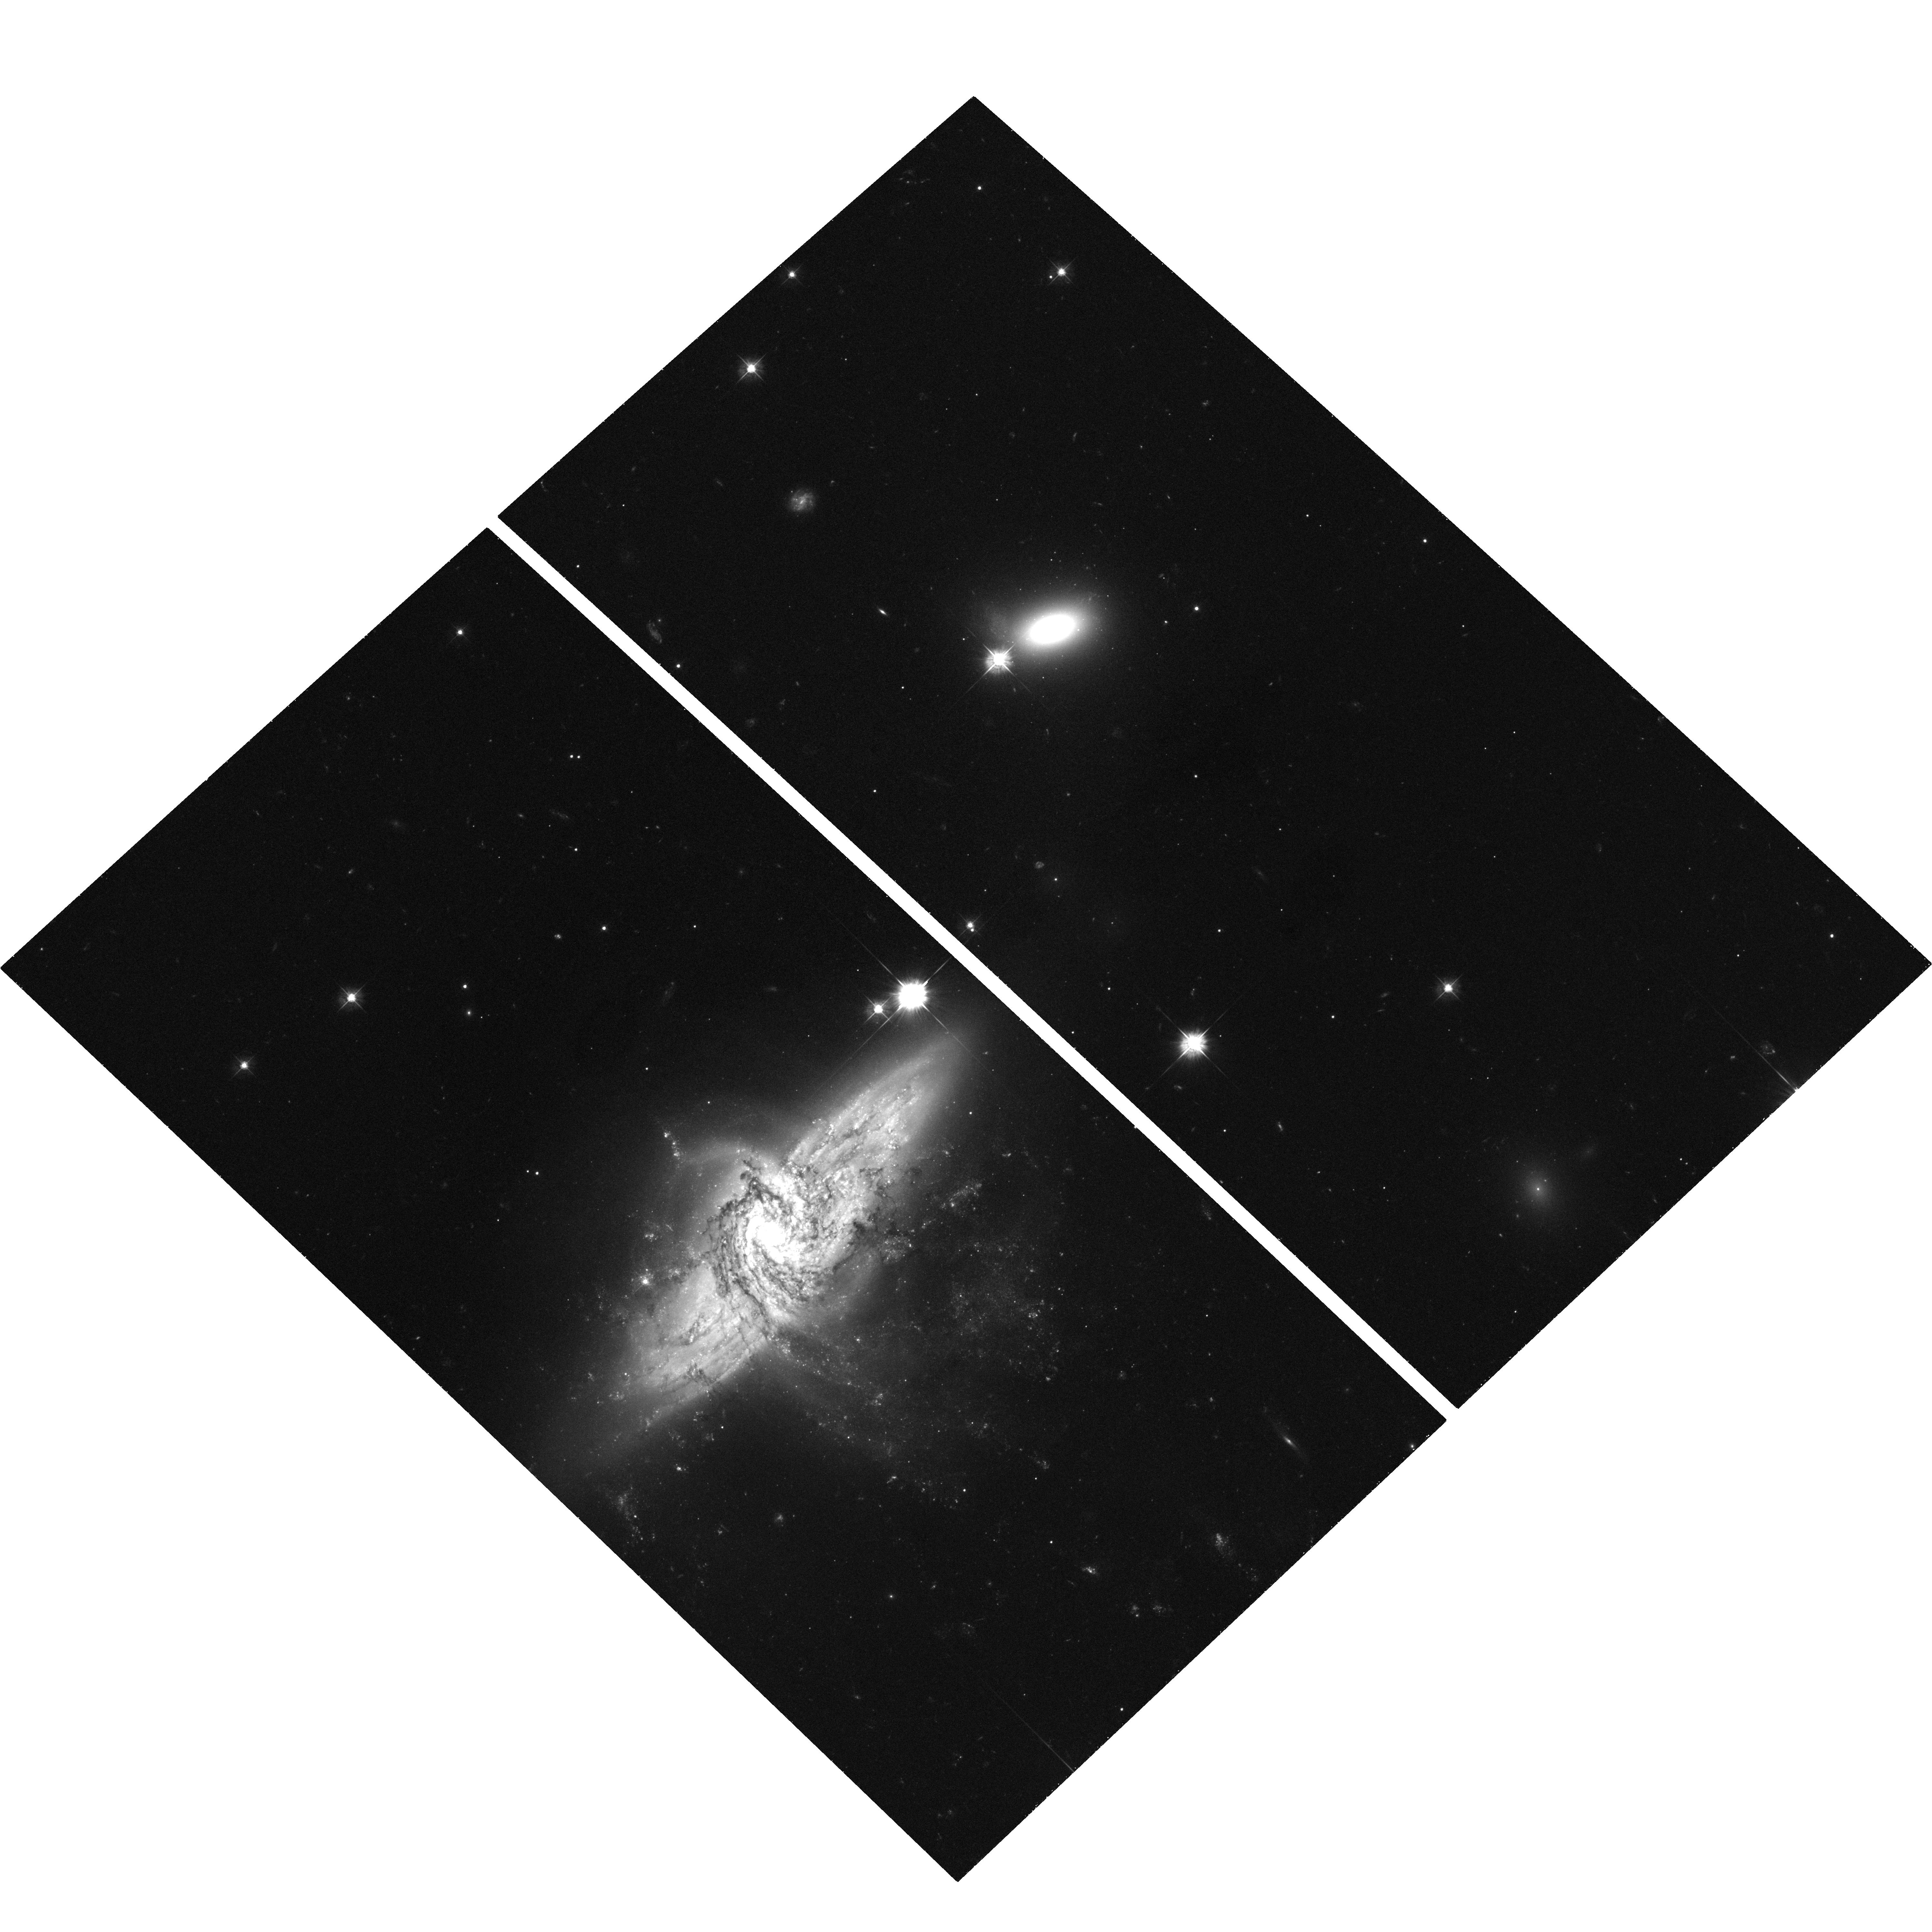
Target: NGC3314-UPLEFT
Instrument: ACS/WFC
Filter: F475W
Exposure: 35 min
Observation ID: hst_9977_08_acs_wfc_f475w_j8nr08

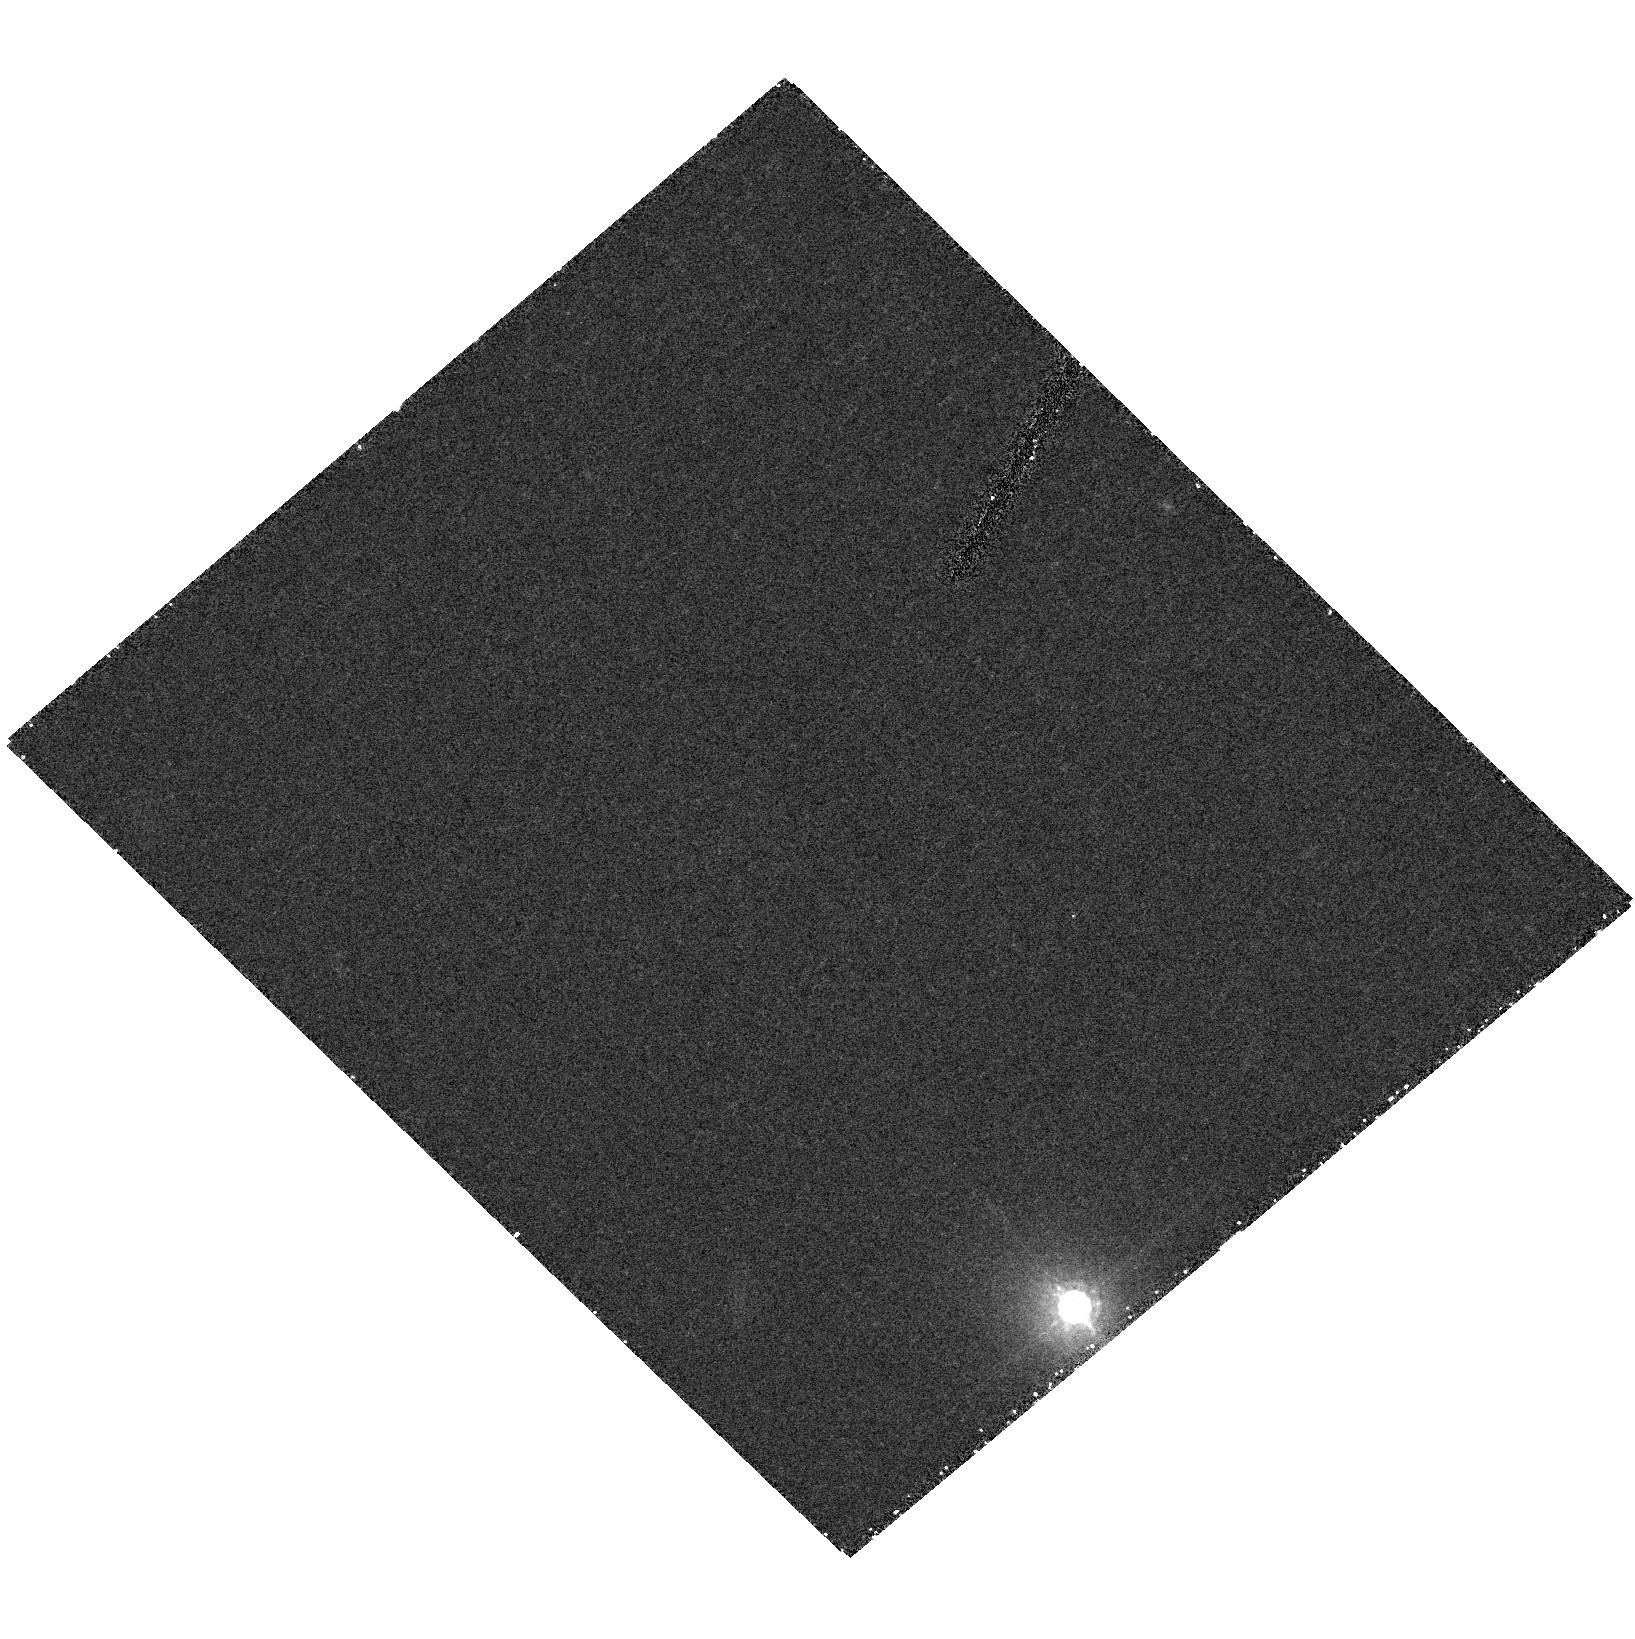
Target: field at RA 159.306°, Dec -27.682°
Instrument: ACS/HRC
Filter: F850LP
Exposure: 28 min
Observation ID: hst_9977_01_acs_hrc_f850lp_j8nr01

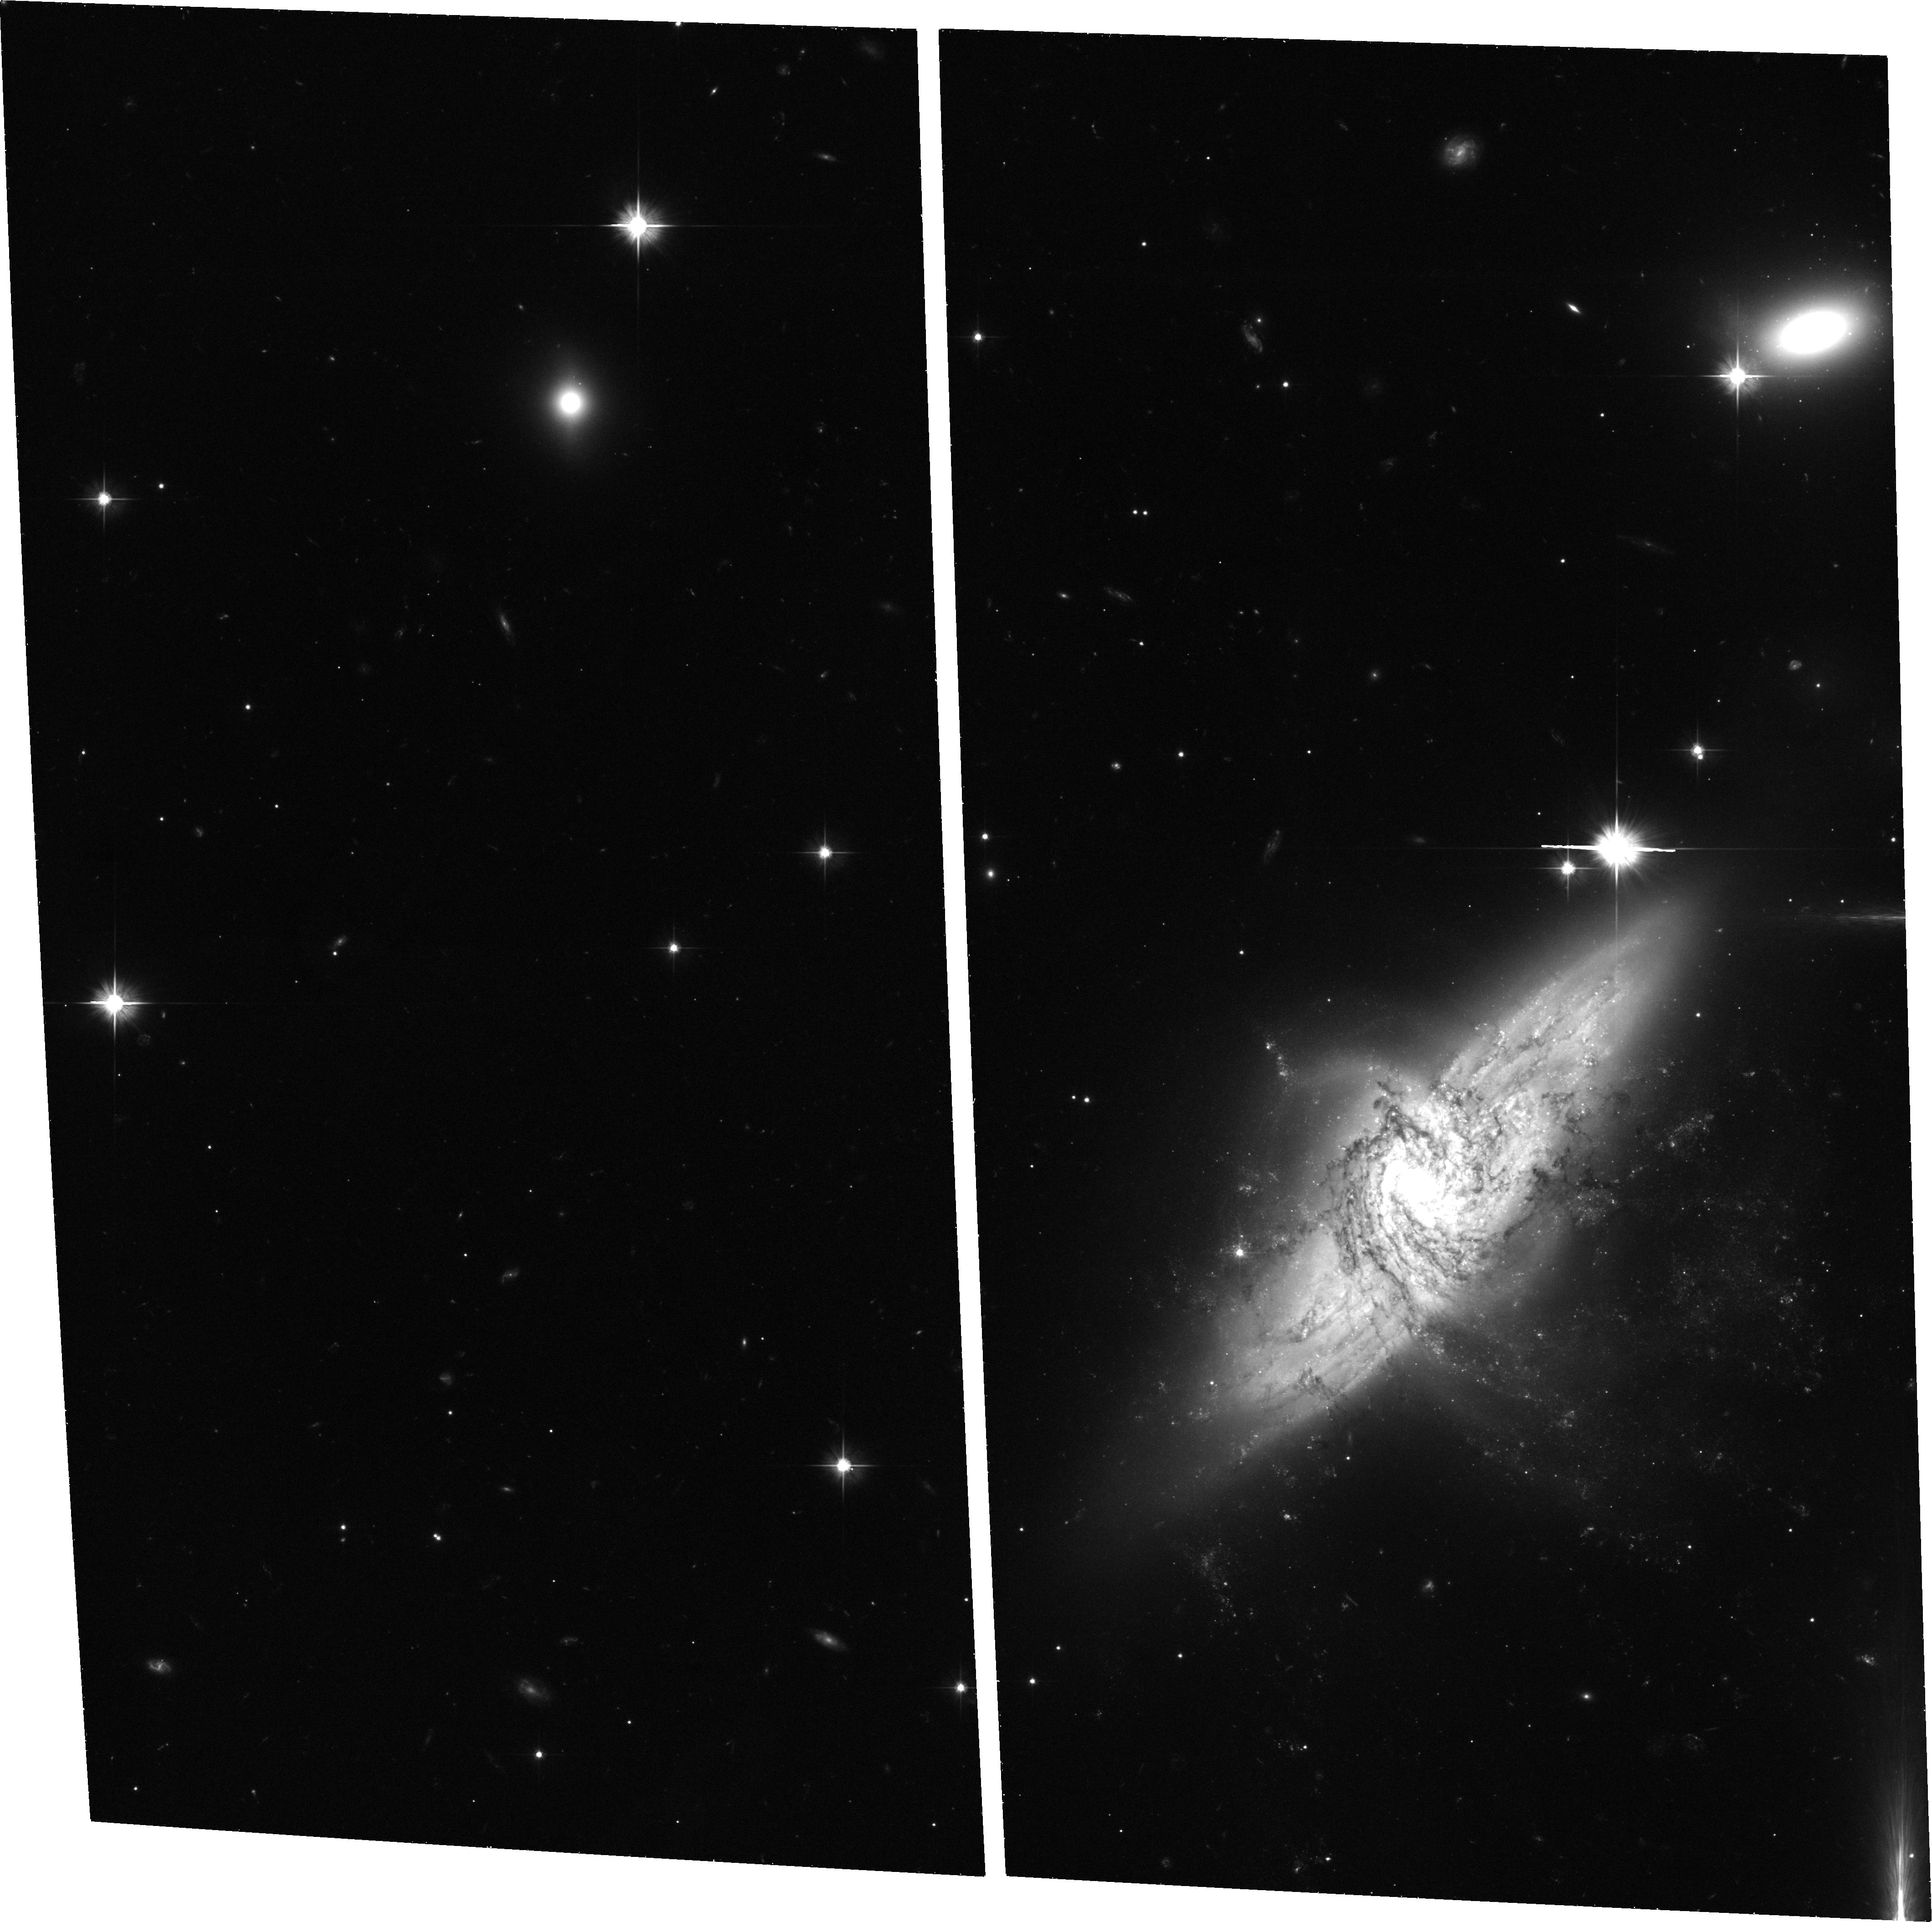
Target: NGC3314-UP
Instrument: ACS/WFC
Filter: F606W
Exposure: 36 min
Observation ID: hst_9977_15_acs_wfc_f606w_j8nr15

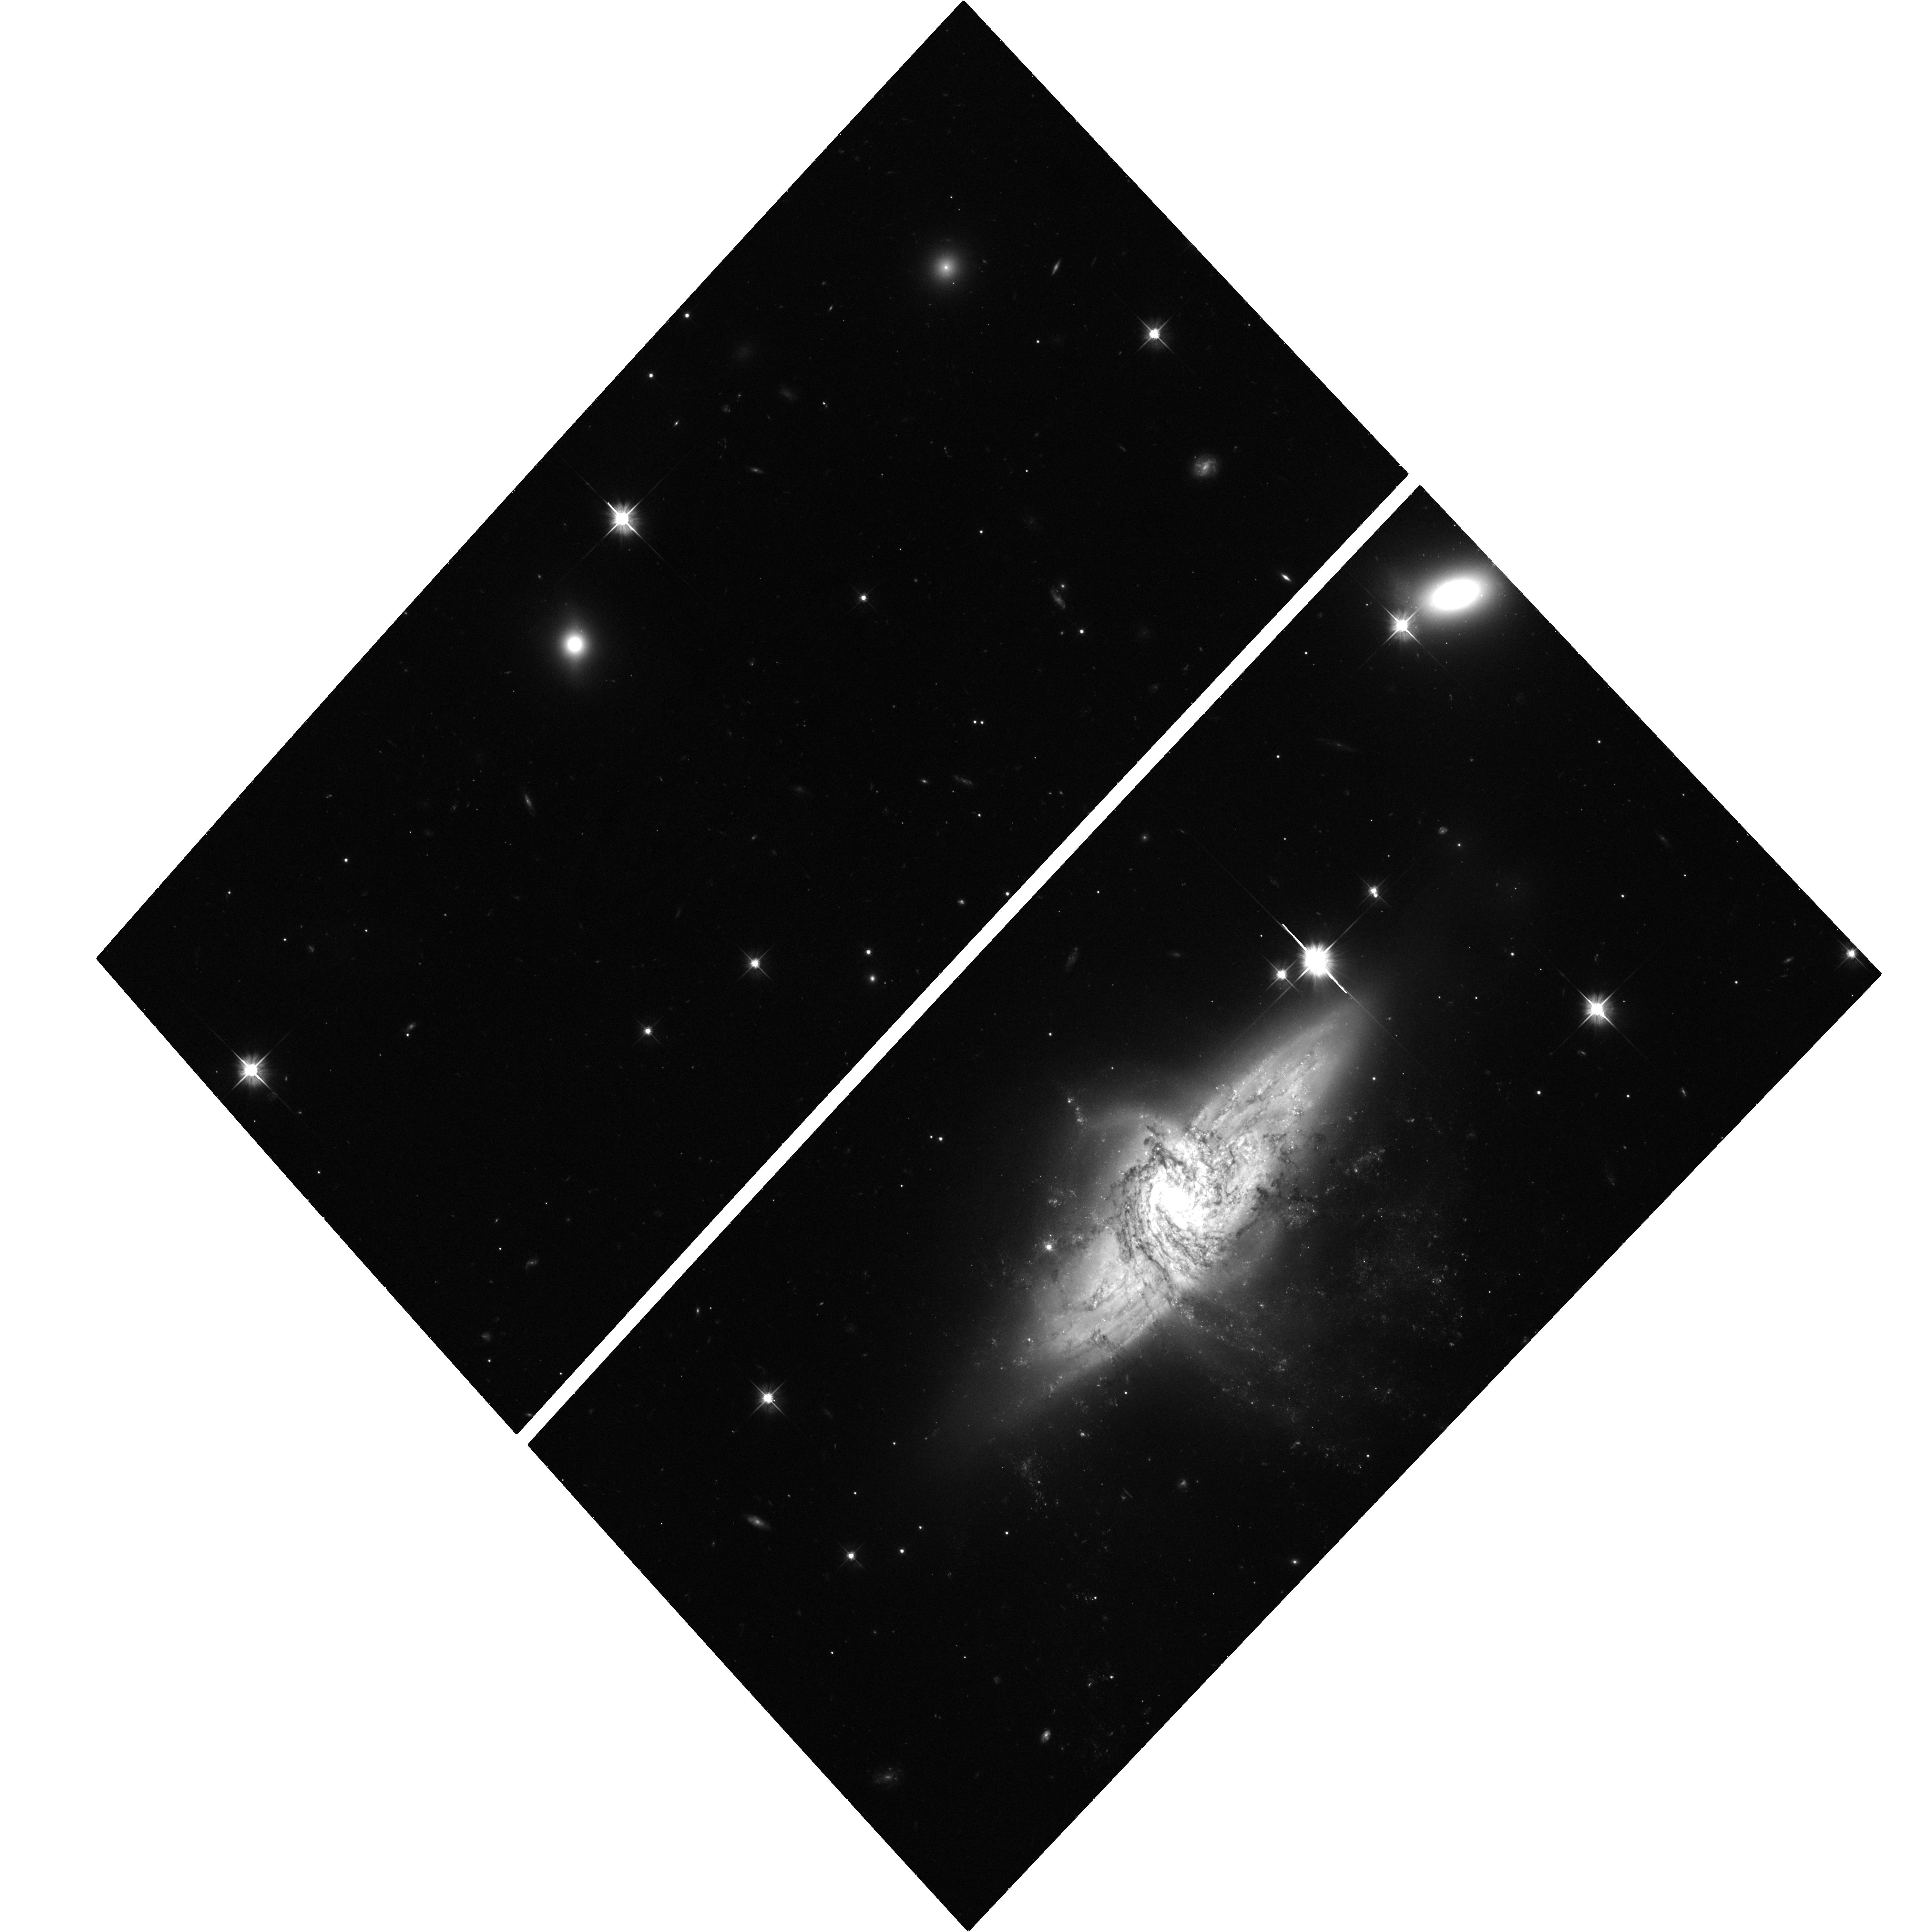
Target: NGC3314
Instrument: ACS/WFC
Filter: F606W
Exposure: 36 min
Observation ID: hst_9977_13_acs_wfc_f606w_j8nr13

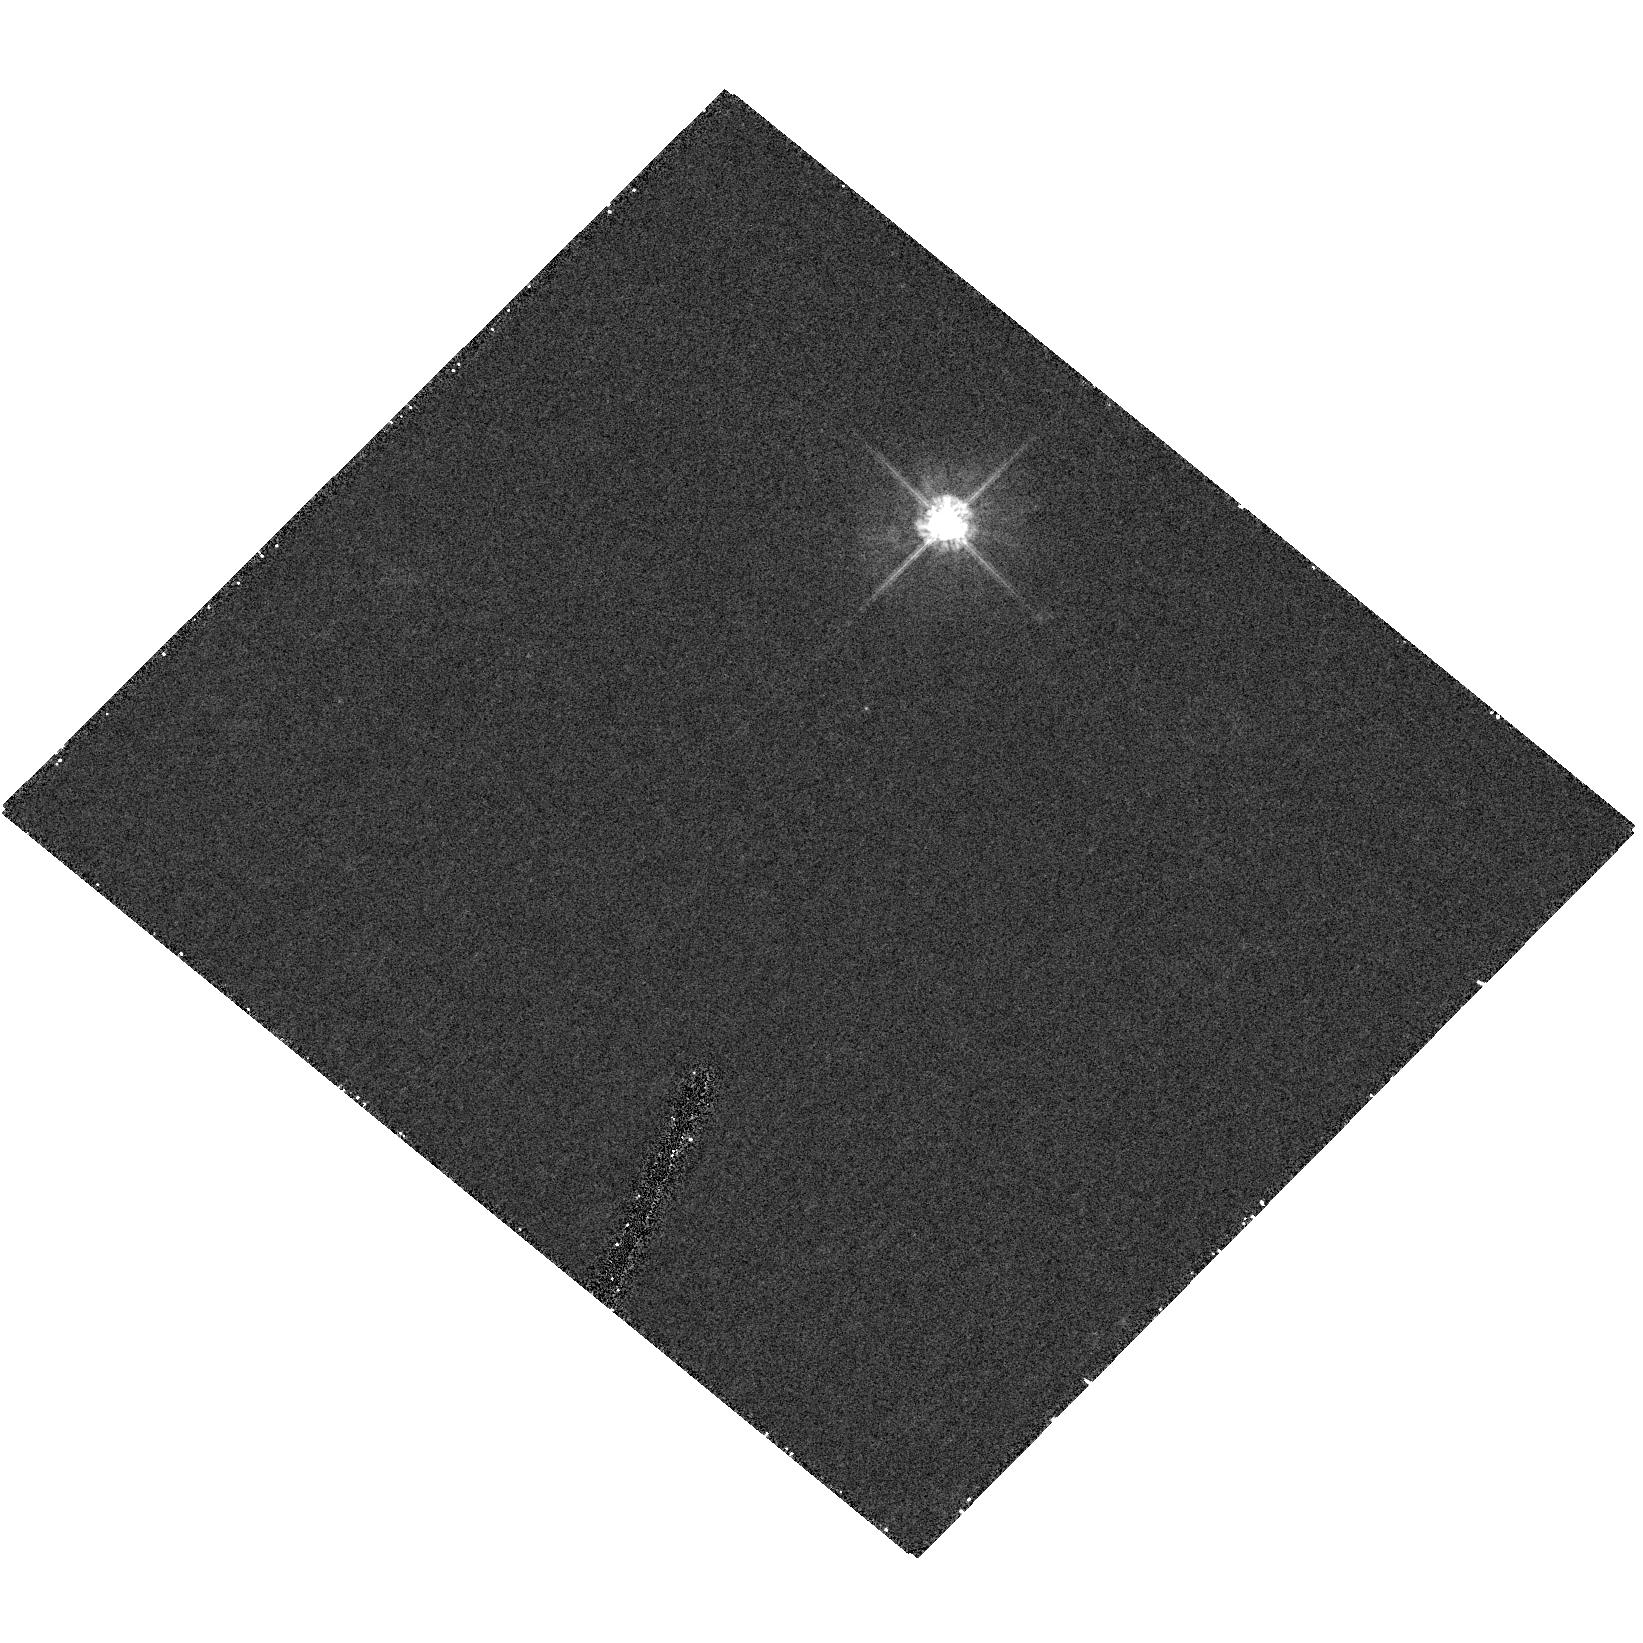
Target: field at RA 159.306°, Dec -27.682°
Instrument: ACS/HRC
Filter: F555W
Exposure: 29 min
Observation ID: hst_9977_07_acs_hrc_f555w_j8nr07

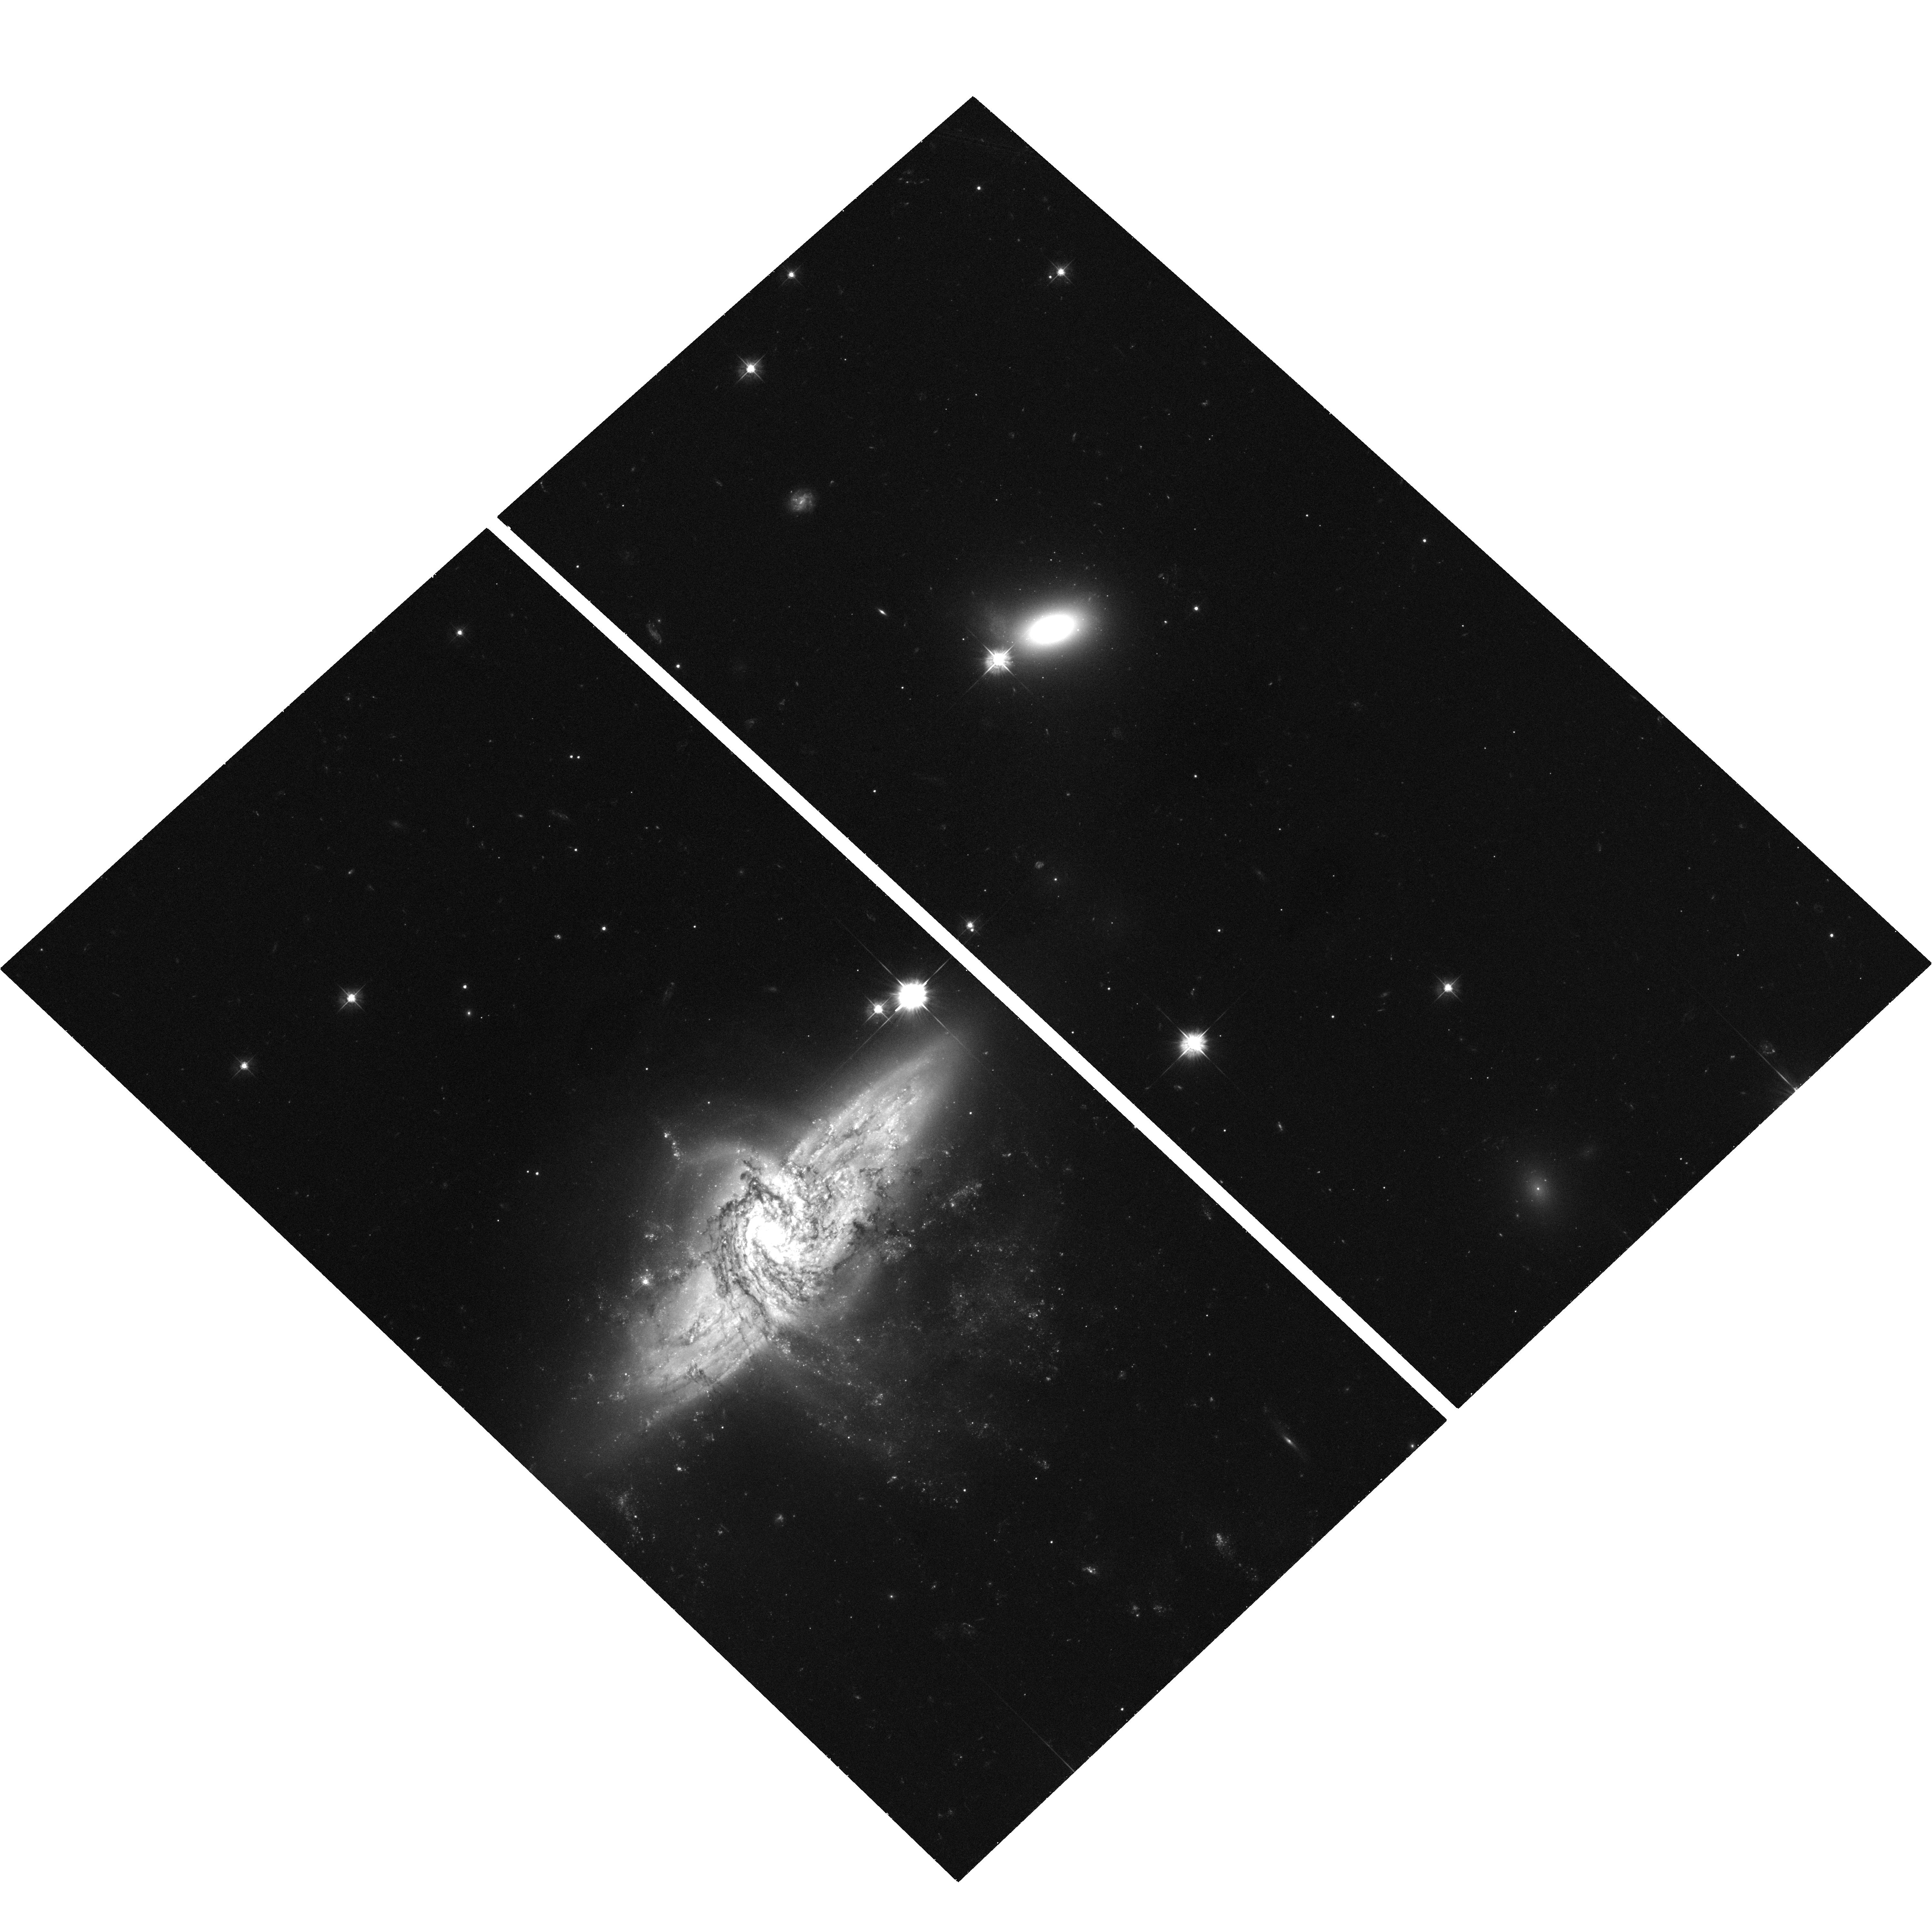
Target: NGC3314-UPLEFT
Instrument: ACS/WFC
Filter: F475W
Exposure: 35 min
Observation ID: hst_9977_07_acs_wfc_f475w_j8nr07

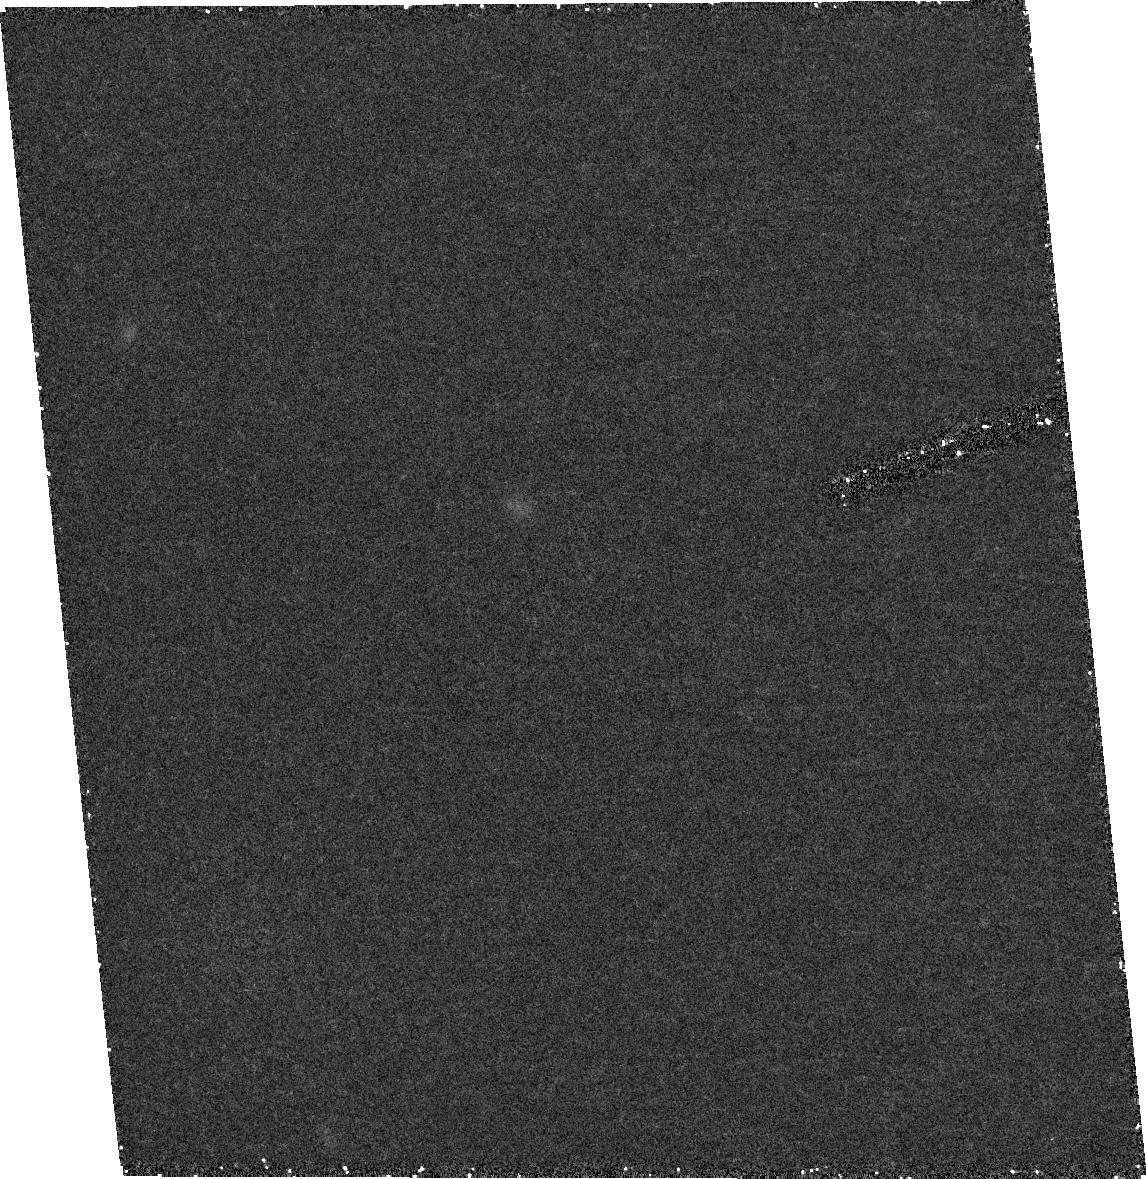
Target: field at RA 159.303°, Dec -27.678°
Instrument: ACS/HRC
Filter: F850LP
Exposure: 28 min
Observation ID: hst_9977_16_acs_hrc_f850lp_j8nr16

Gravitational Microlensing in the NGC 3314A-B Galaxy Pair (PI: Bennett, David P.)

Determining the composition of the dark matter that dominates the masses of galaxies is an important unsolved problem, and the results of the MACHO Collaboration suggest that some of Milky Way's dark matter may be in the form of very old white dwarfs. However, some have argued that the excess of microlensing events seen by MACHO are due to a larger than expected microlensing rate for lens stars in the LMC itself or its tidal debris. We propose to address this question by detecting microlensing events in the line-of-sight galaxy pair NGC 3314 A & B. The large line-of-sight distance between these galaxies gives an optical depth that is 3-4 orders of magnitude larger than if the source stars and lenses were in the same galaxy, and the fact that the background galaxy is a spiral ensures that there will be a sufficient number of bright, non-variable source stars. Our proposed observations should have the sensitivity to detect microlensing by both ordinary stars and dark matter in NGC 3314A (the foreground galaxy). If there are dark matter microlensing events to be found, they can be clearly distinguished from stellar microlensing events because they will occur outside the visible disk of NGC 3314A. If baryonic dark matter is detected in NGC 3314A, we will be able to map its radial density variation.